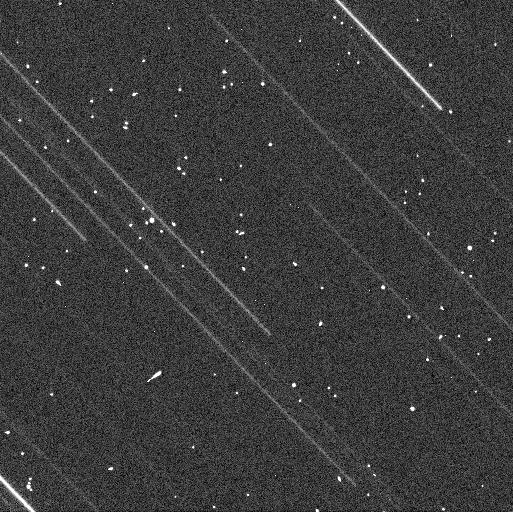
Target: ORUS
Instrument: WFC3/UVIS
Filter: F438W
Exposure: 2 min
Observation ID: idwf04baq

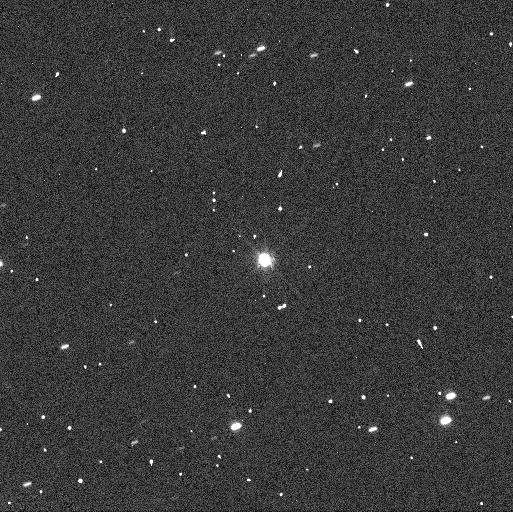
Target: ORUS
Instrument: WFC3/UVIS
Filter: F555W
Exposure: 2 min
Observation ID: idwf11l8q

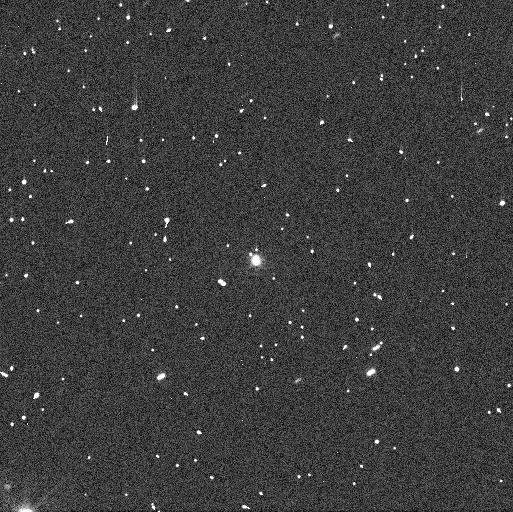
Target: ORUS
Instrument: WFC3/UVIS
Filter: F438W
Exposure: 2 min
Observation ID: idwf02muq

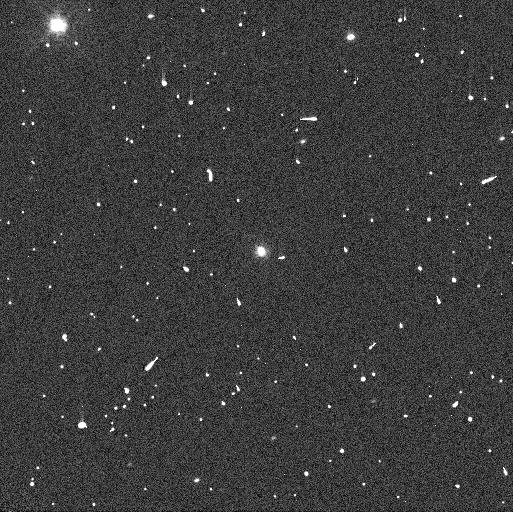
Target: ORUS
Instrument: WFC3/UVIS
Filter: F438W
Exposure: 2 min
Observation ID: idwf03rkq

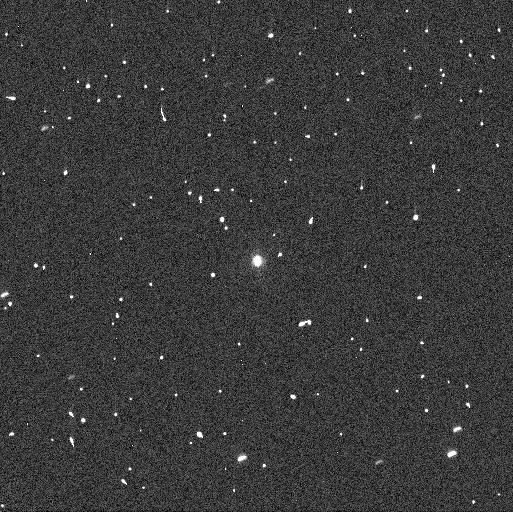
Target: ORUS
Instrument: WFC3/UVIS
Filter: F438W
Exposure: 2 min
Observation ID: idwf01krq

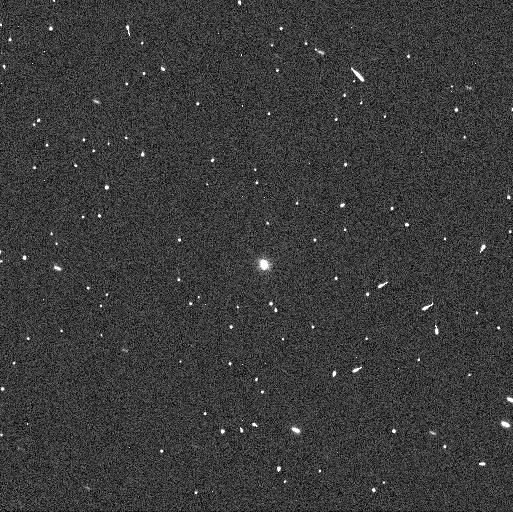
Target: ORUS
Instrument: WFC3/UVIS
Filter: F438W
Exposure: 2 min
Observation ID: idwf11l0q

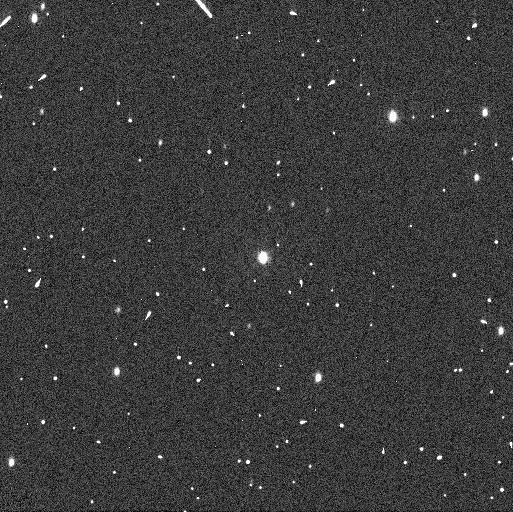
Target: ORUS
Instrument: WFC3/UVIS
Filter: F438W
Exposure: 2 min
Observation ID: idwf05v6q

Confirmation of a Binary Companion to 21900 Orus (PI: Noll, Keith S.)

On August 7 and 8 we obtained the first HST observations of the Trojan 21900 Orus and find possible evidence for the presence of a secondary. If confirmed, this would have a significant impact on the planning of the Lucy Discovery mission. We are requesting DD time for immediate implementation during this opposition to a) confirm this detection and b) determine the component flux ratio. The discovery of a secondary would have a significant impact on the design of target acquisition; Orus is a design driver for navigation because of the high approach phase angle and the existence of a binary could complicate the software and hardware capabilities needed to successfully acquire. The urgency of the mission timeline make a DD the only viable option for confirming this potentially exciting new science opportunity and technical challenge for the Lucy mission.